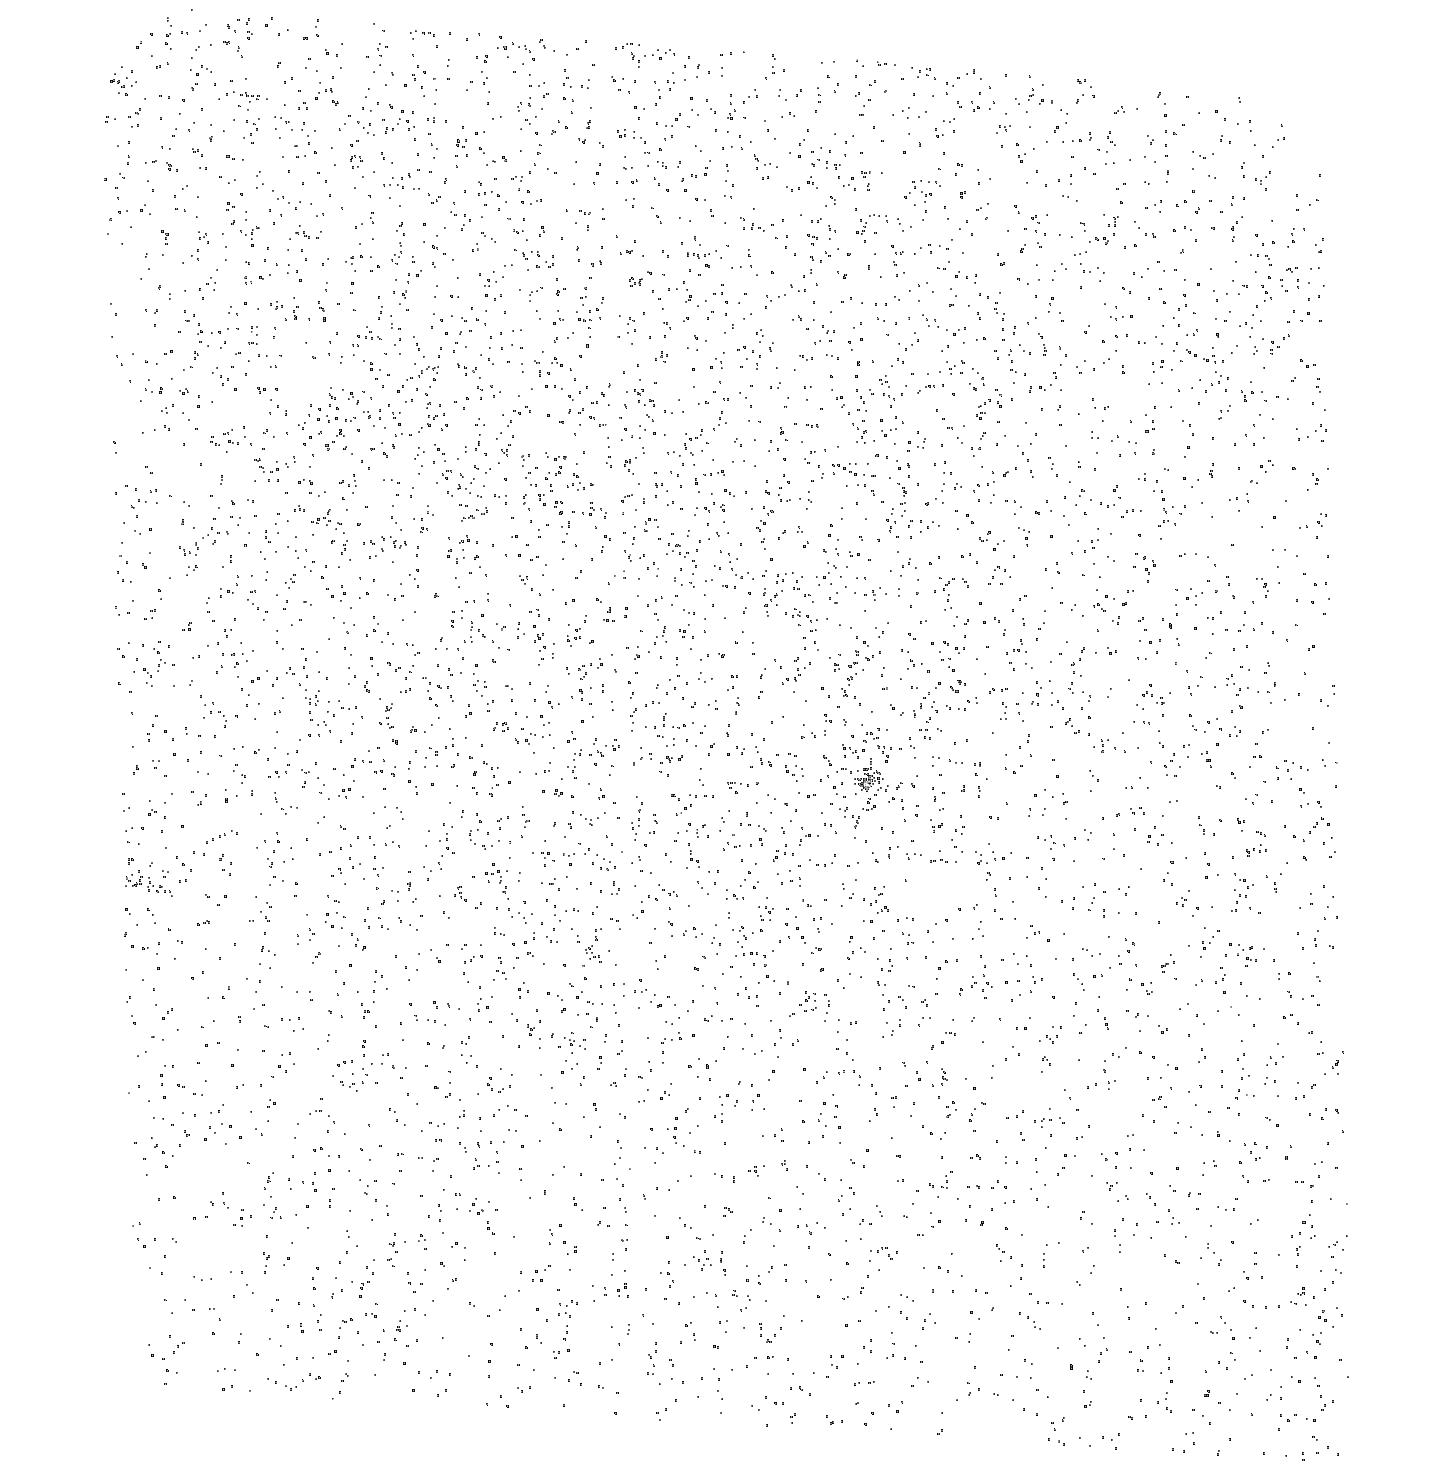
Target: SDSS1227+1655
Instrument: ACS/SBC
Filter: F150LP
Exposure: 8 min
Observation ID: hst_11982_12_acs_sbc_f150lp_jbag12

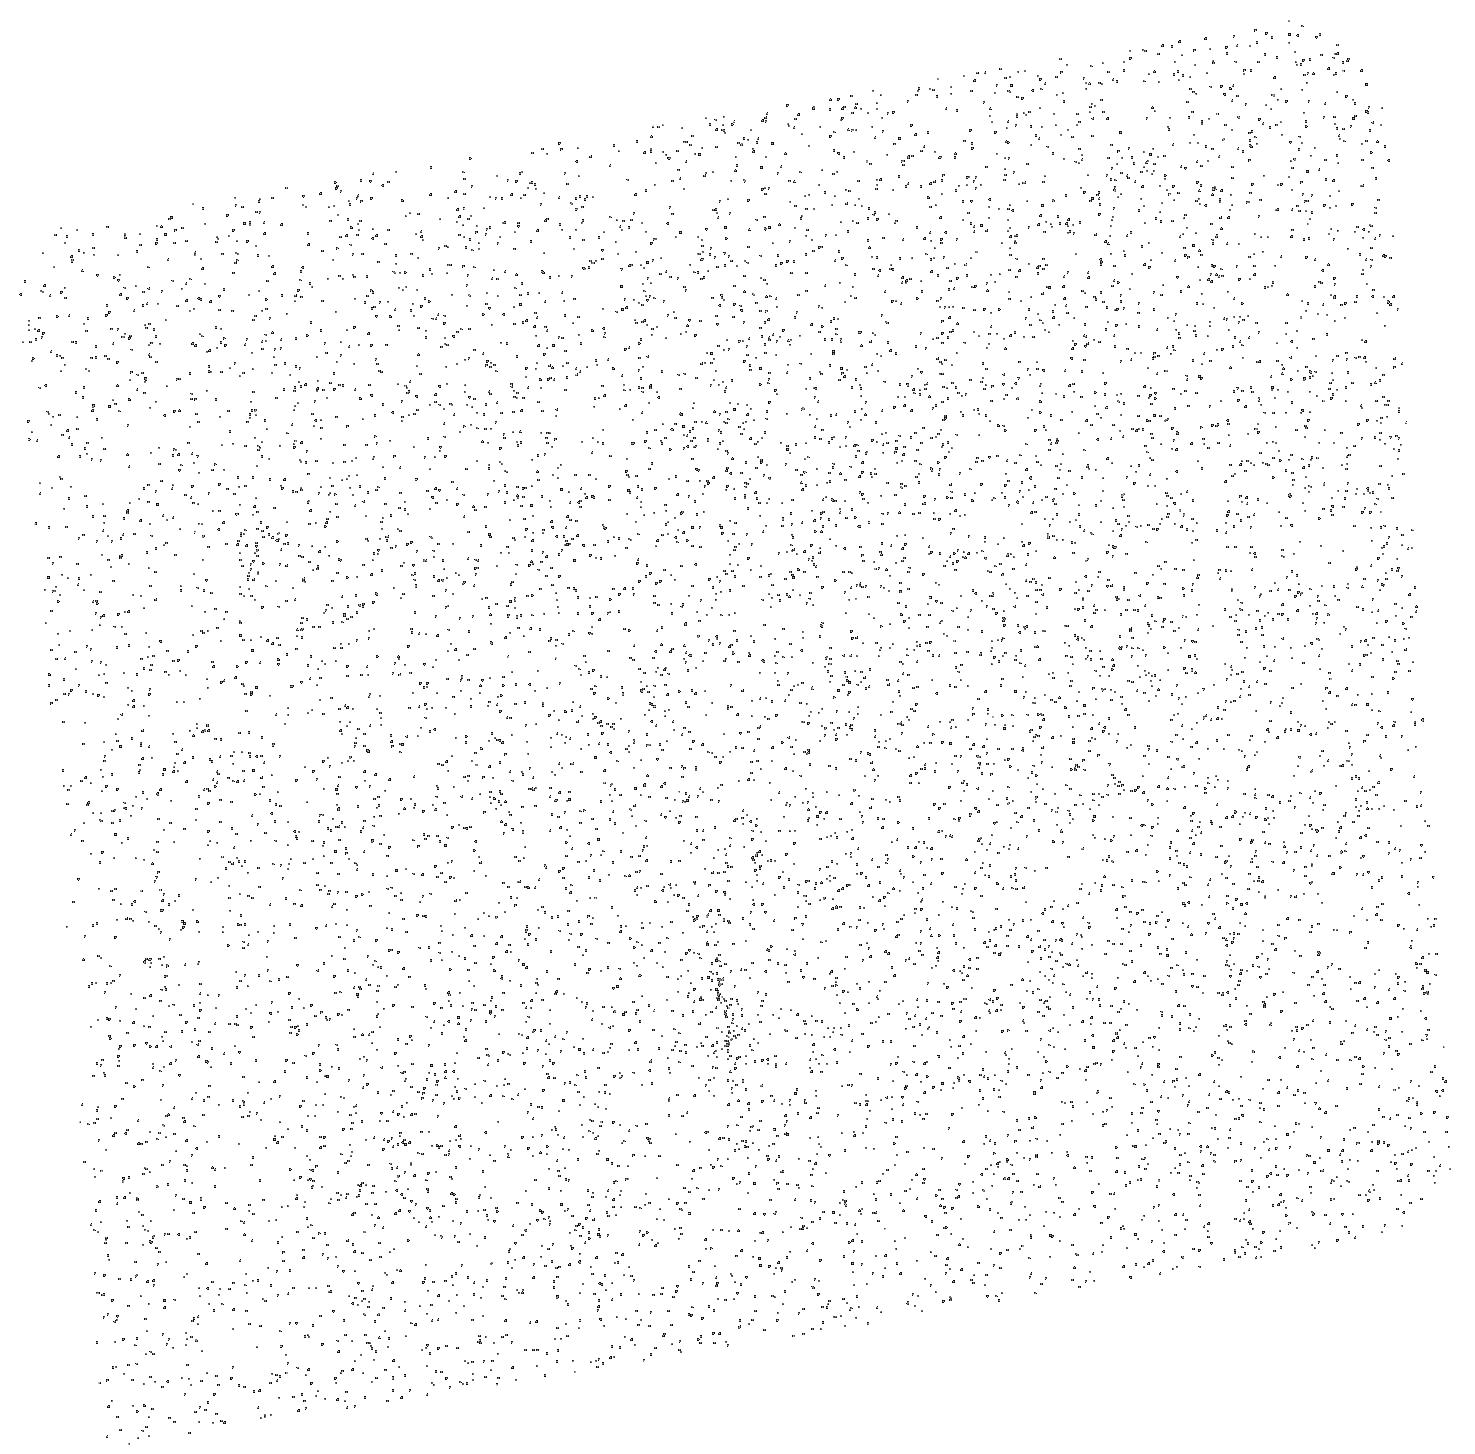
Target: SDSS1246+6440
Instrument: ACS/SBC
Filter: F150LP
Exposure: 8 min
Observation ID: hst_11982_14_acs_sbc_f150lp_jbag14

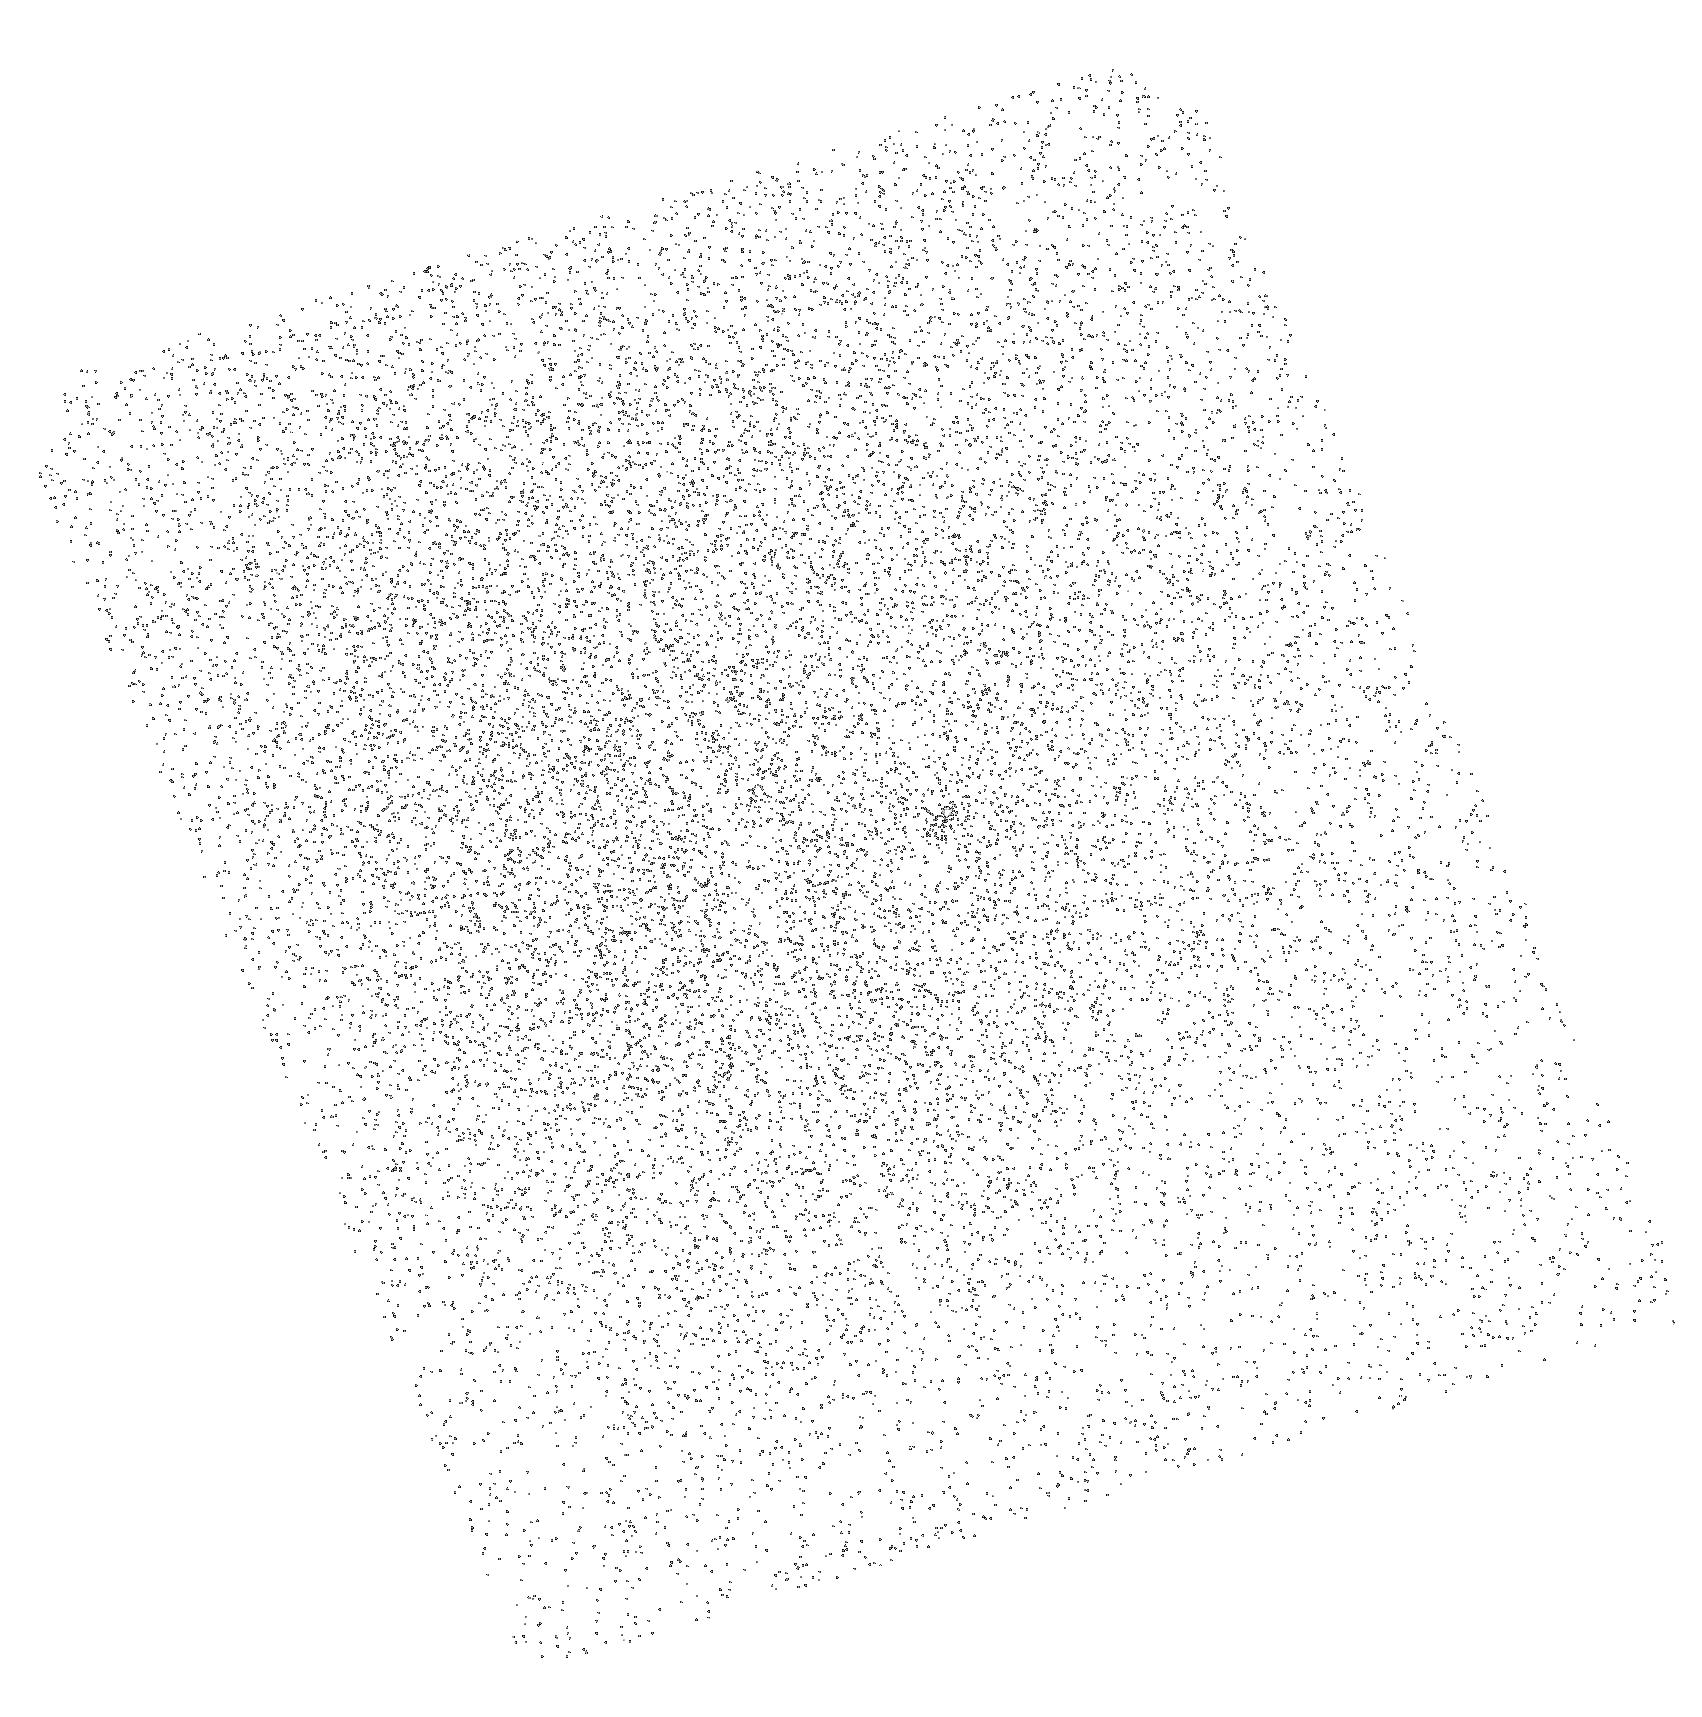
Target: SDSS1555+3849
Instrument: ACS/SBC
Filter: F150LP
Exposure: 8 min
Observation ID: hst_11982_37_acs_sbc_f150lp_jbag37

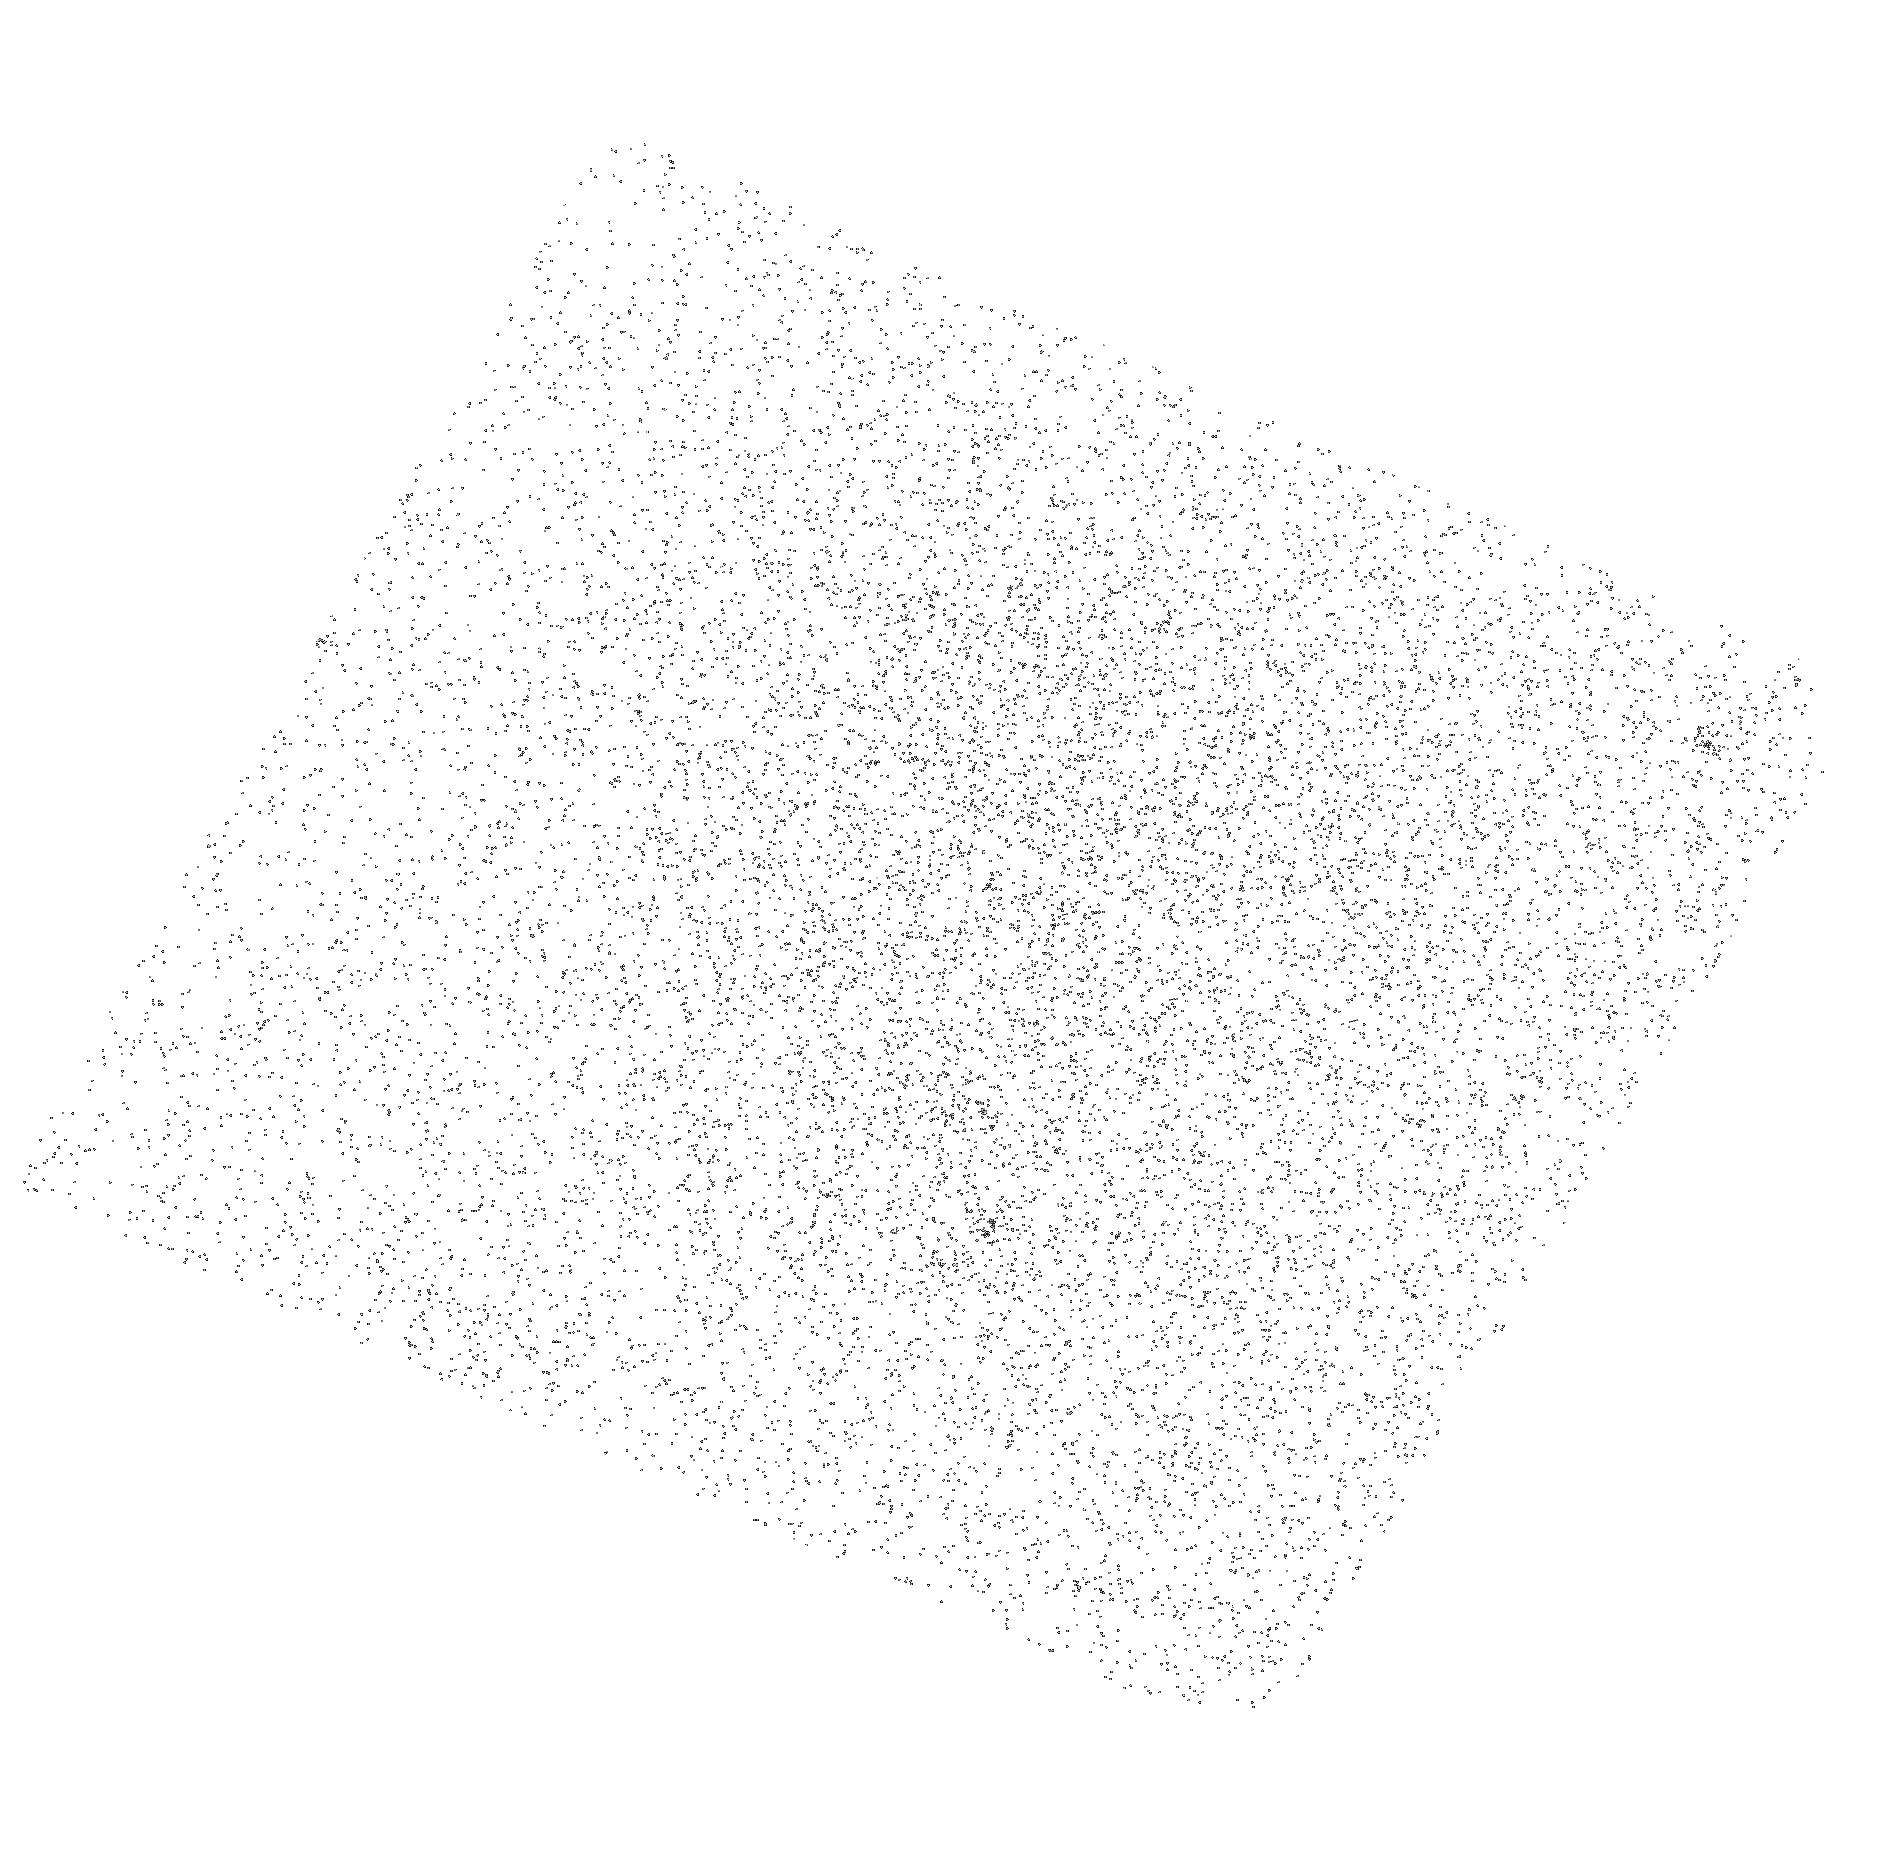
Target: Q1051+5728
Instrument: ACS/SBC
Filter: F150LP
Exposure: 8 min
Observation ID: hst_11982_04_acs_sbc_f150lp_jbag04

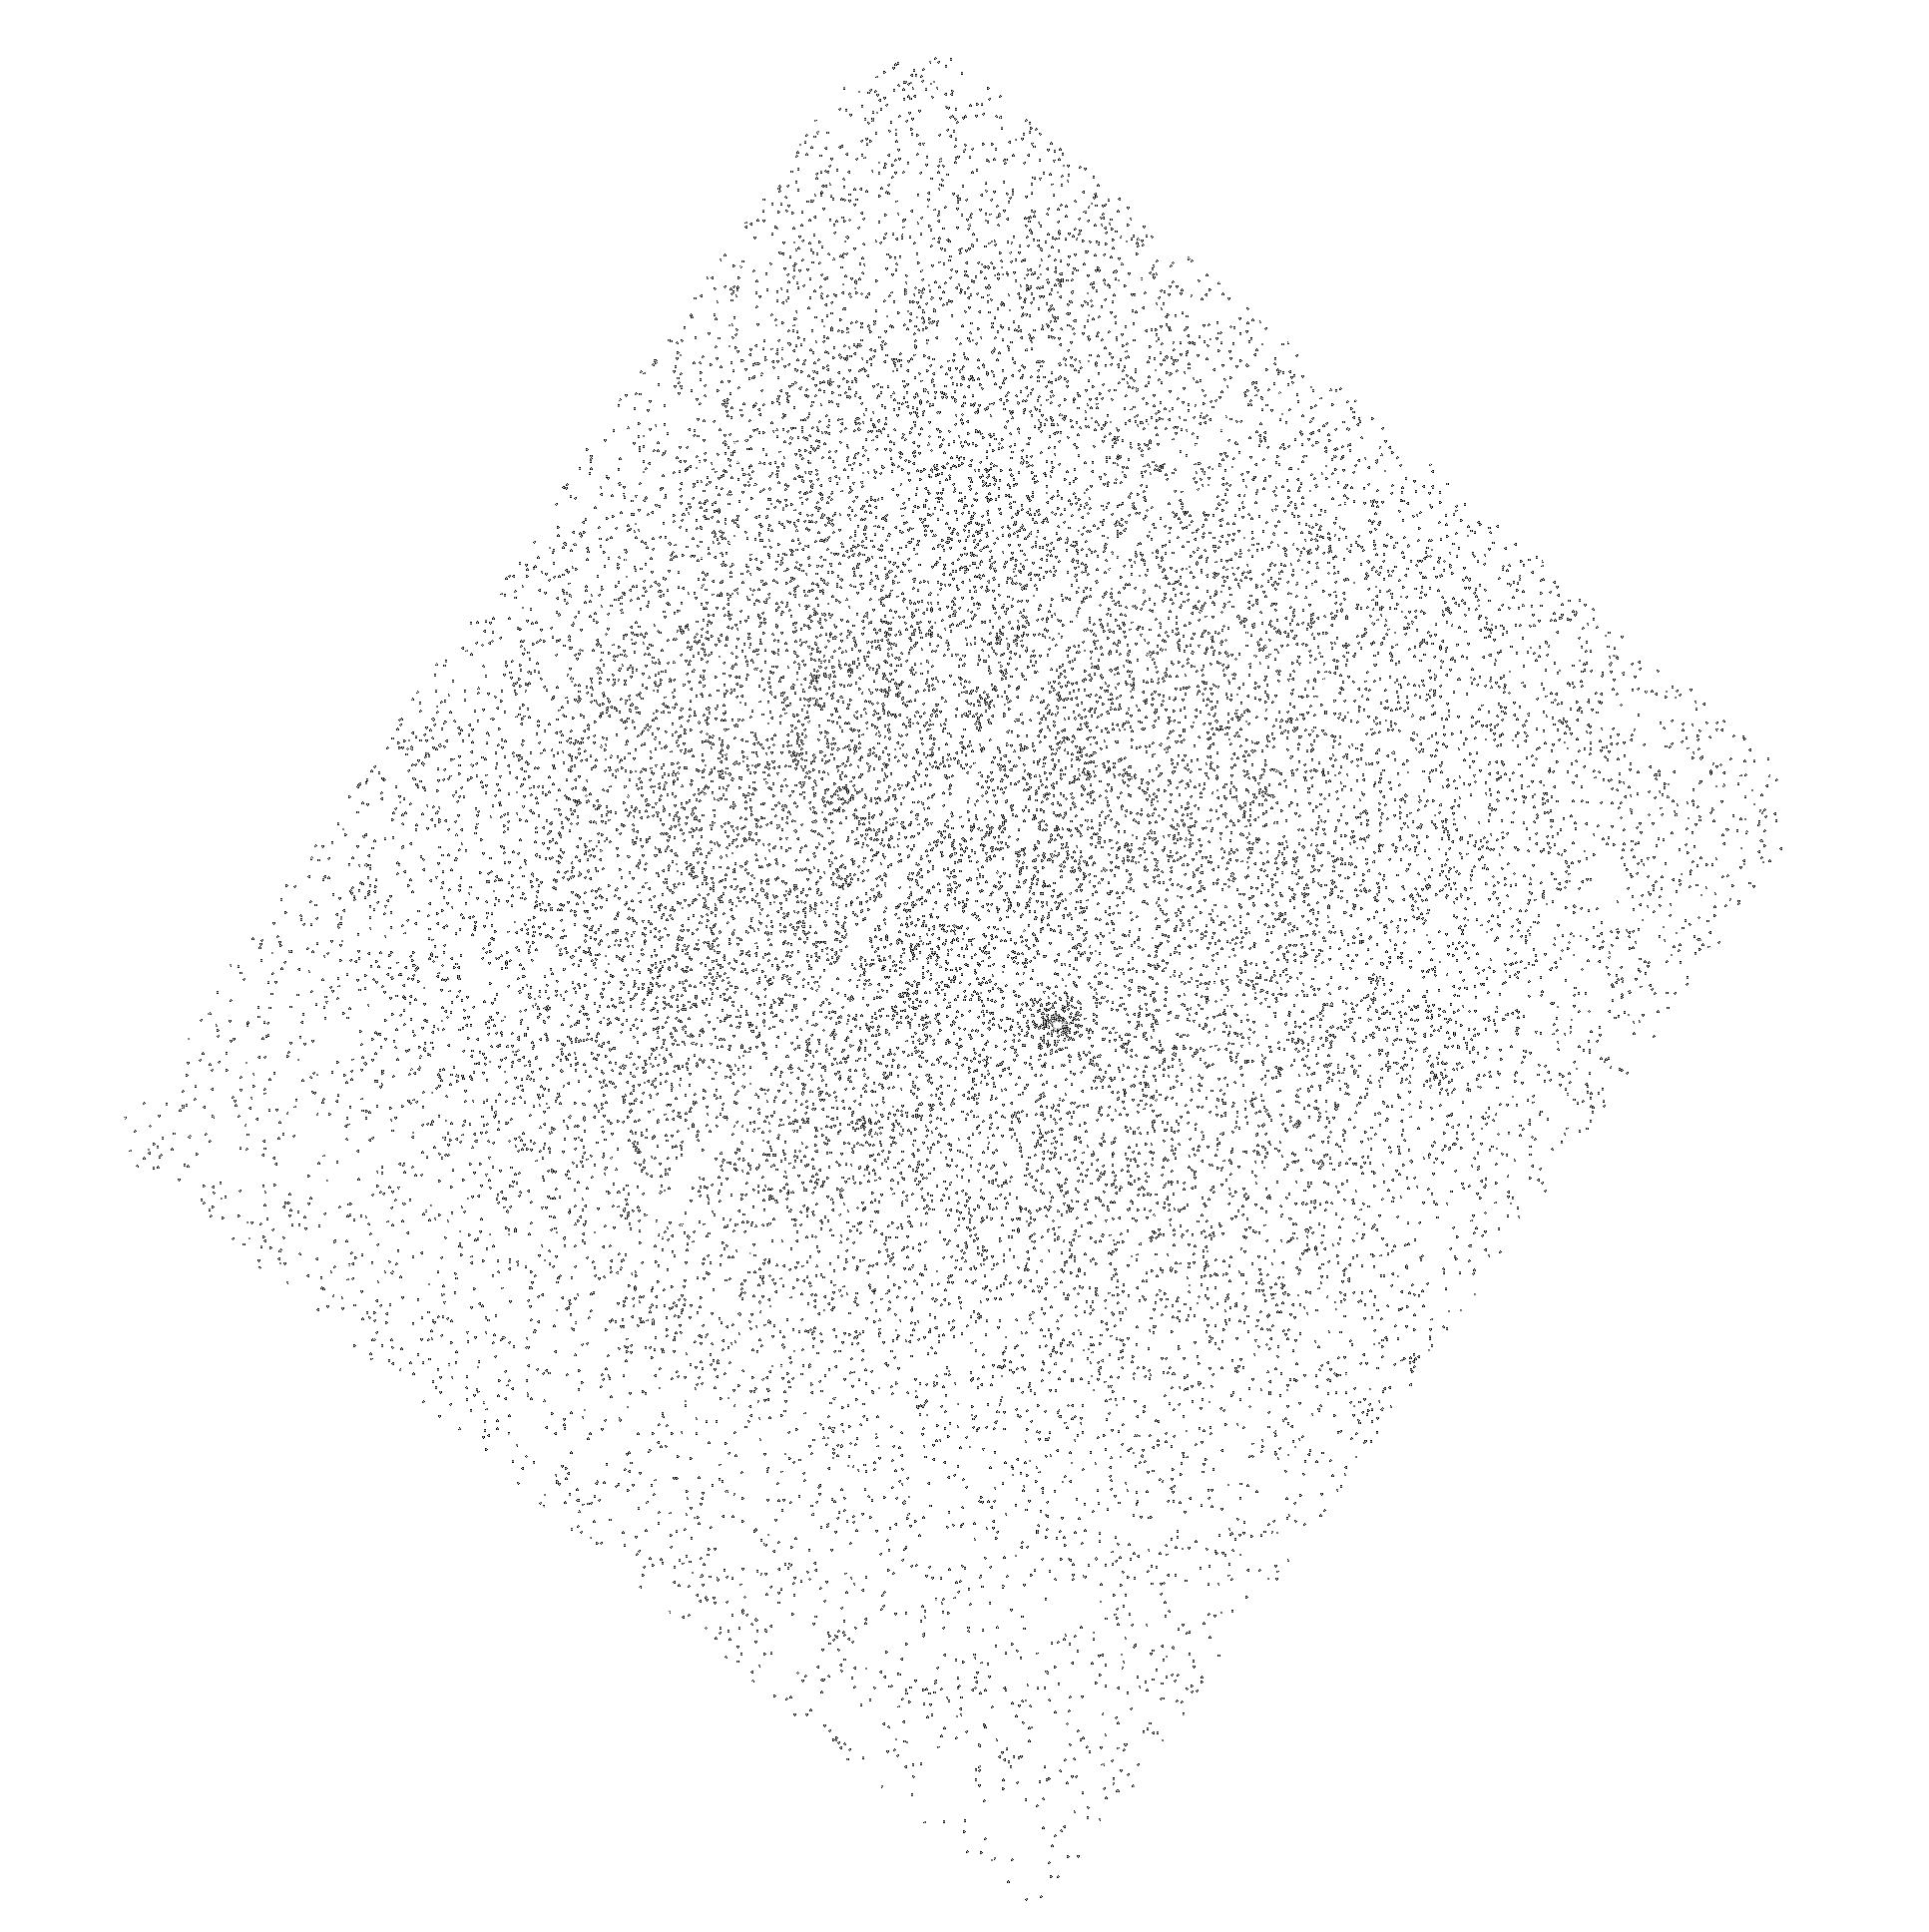
Target: SDSS1614+4859
Instrument: ACS/SBC
Filter: F150LP
Exposure: 8 min
Observation ID: hst_11982_38_acs_sbc_f150lp_jbag38

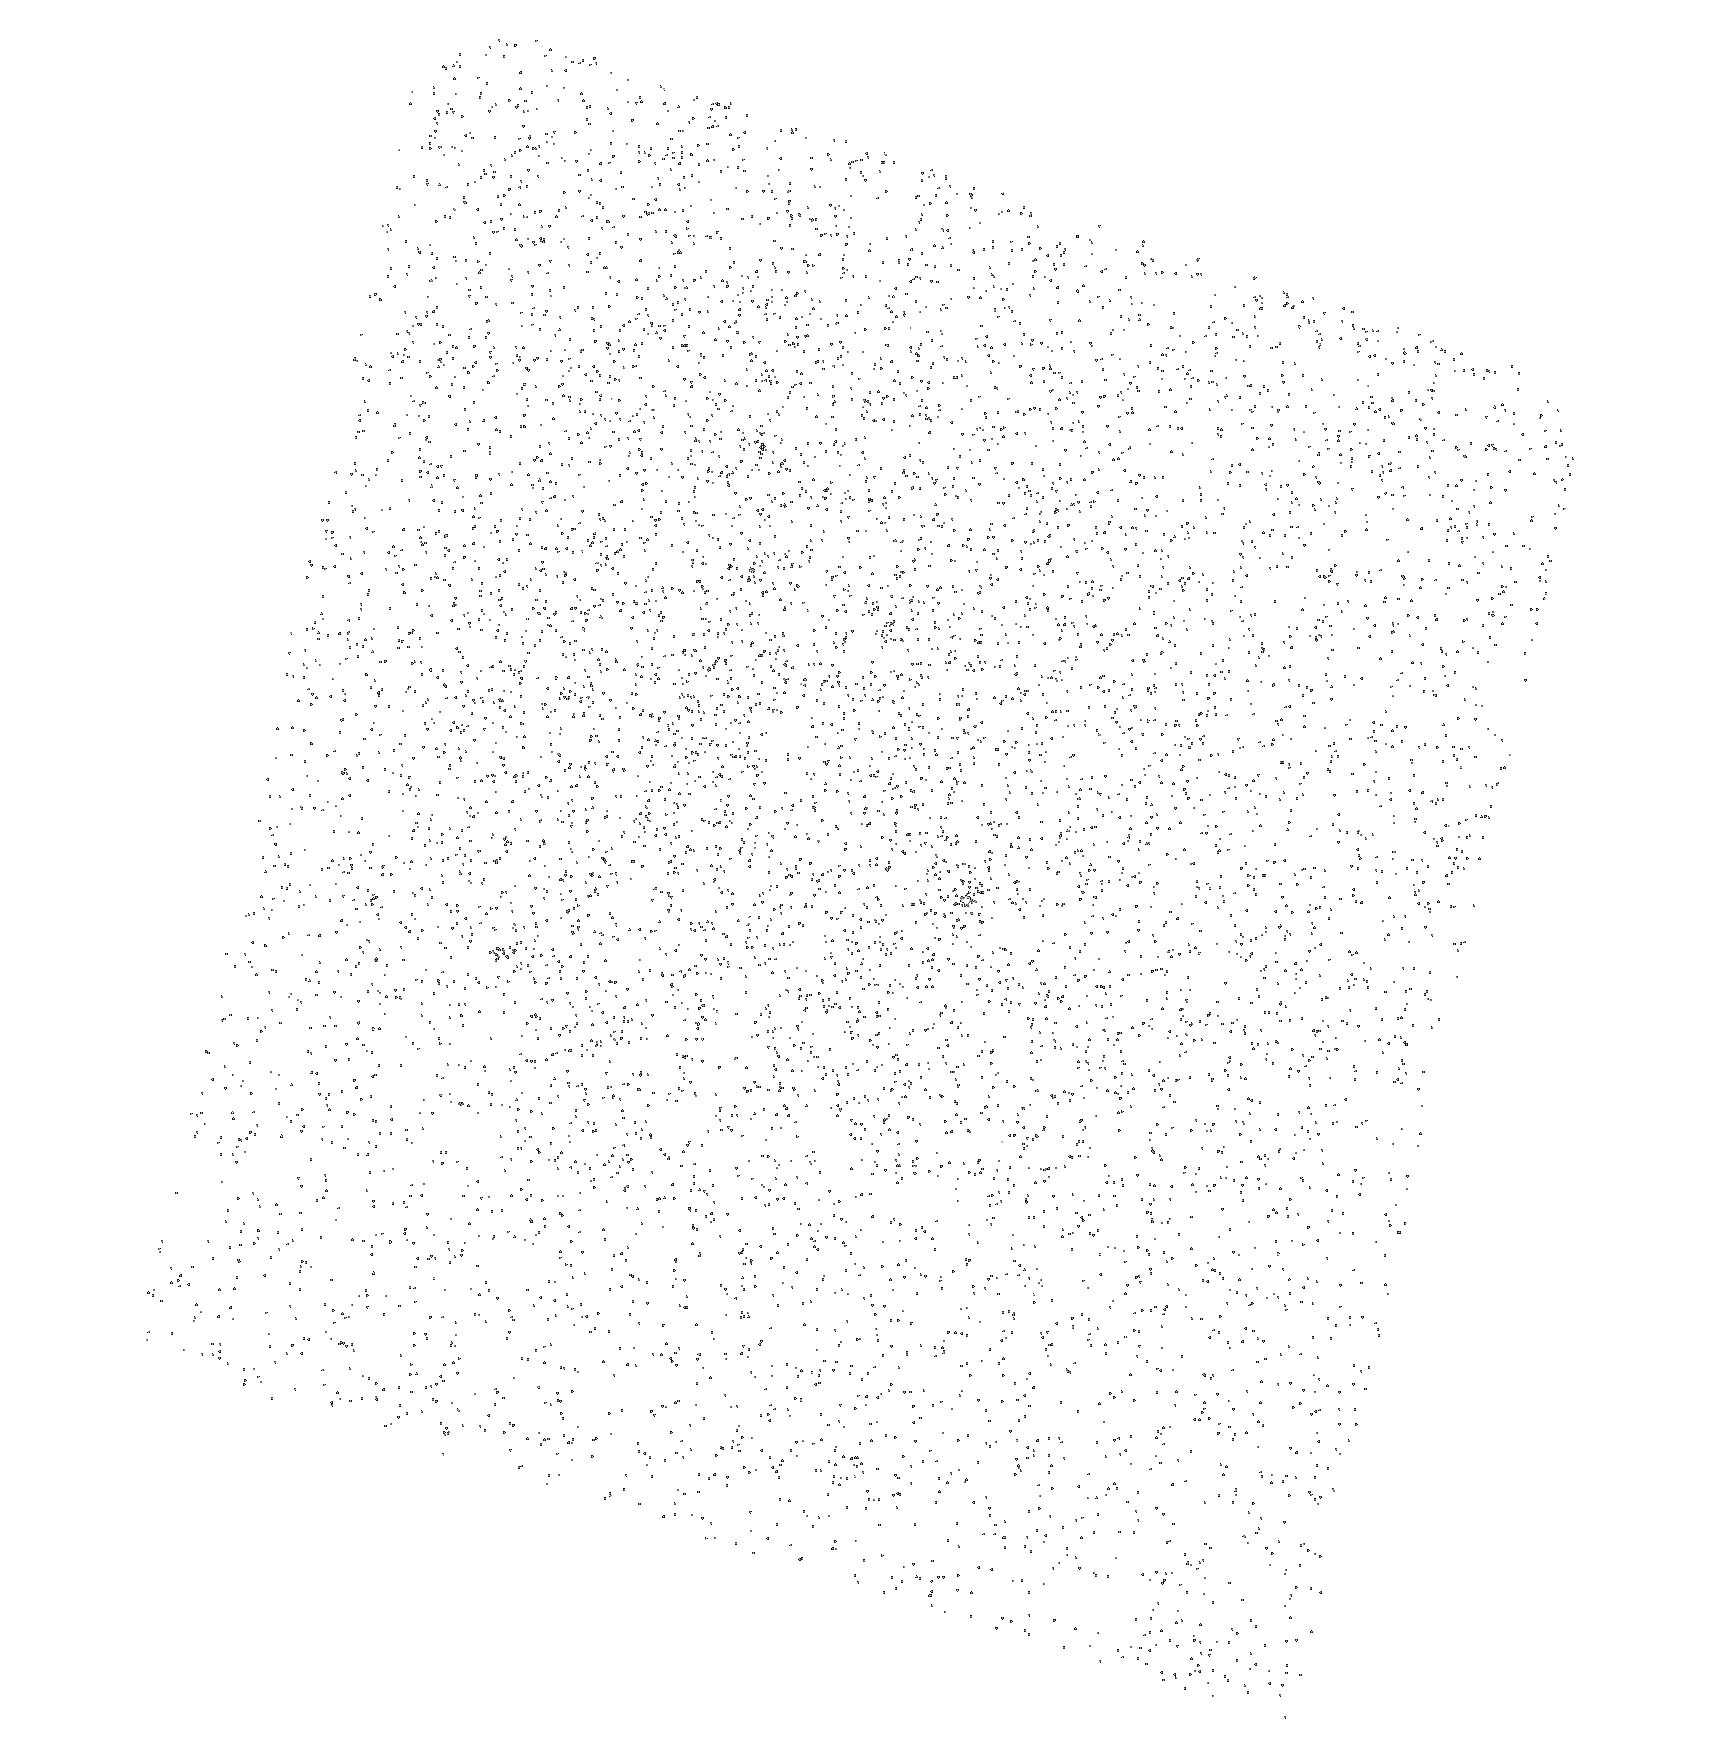
Target: SDSS1444+1055
Instrument: ACS/SBC
Filter: F150LP
Exposure: 8 min
Observation ID: hst_11982_29_acs_sbc_f150lp_jbag29

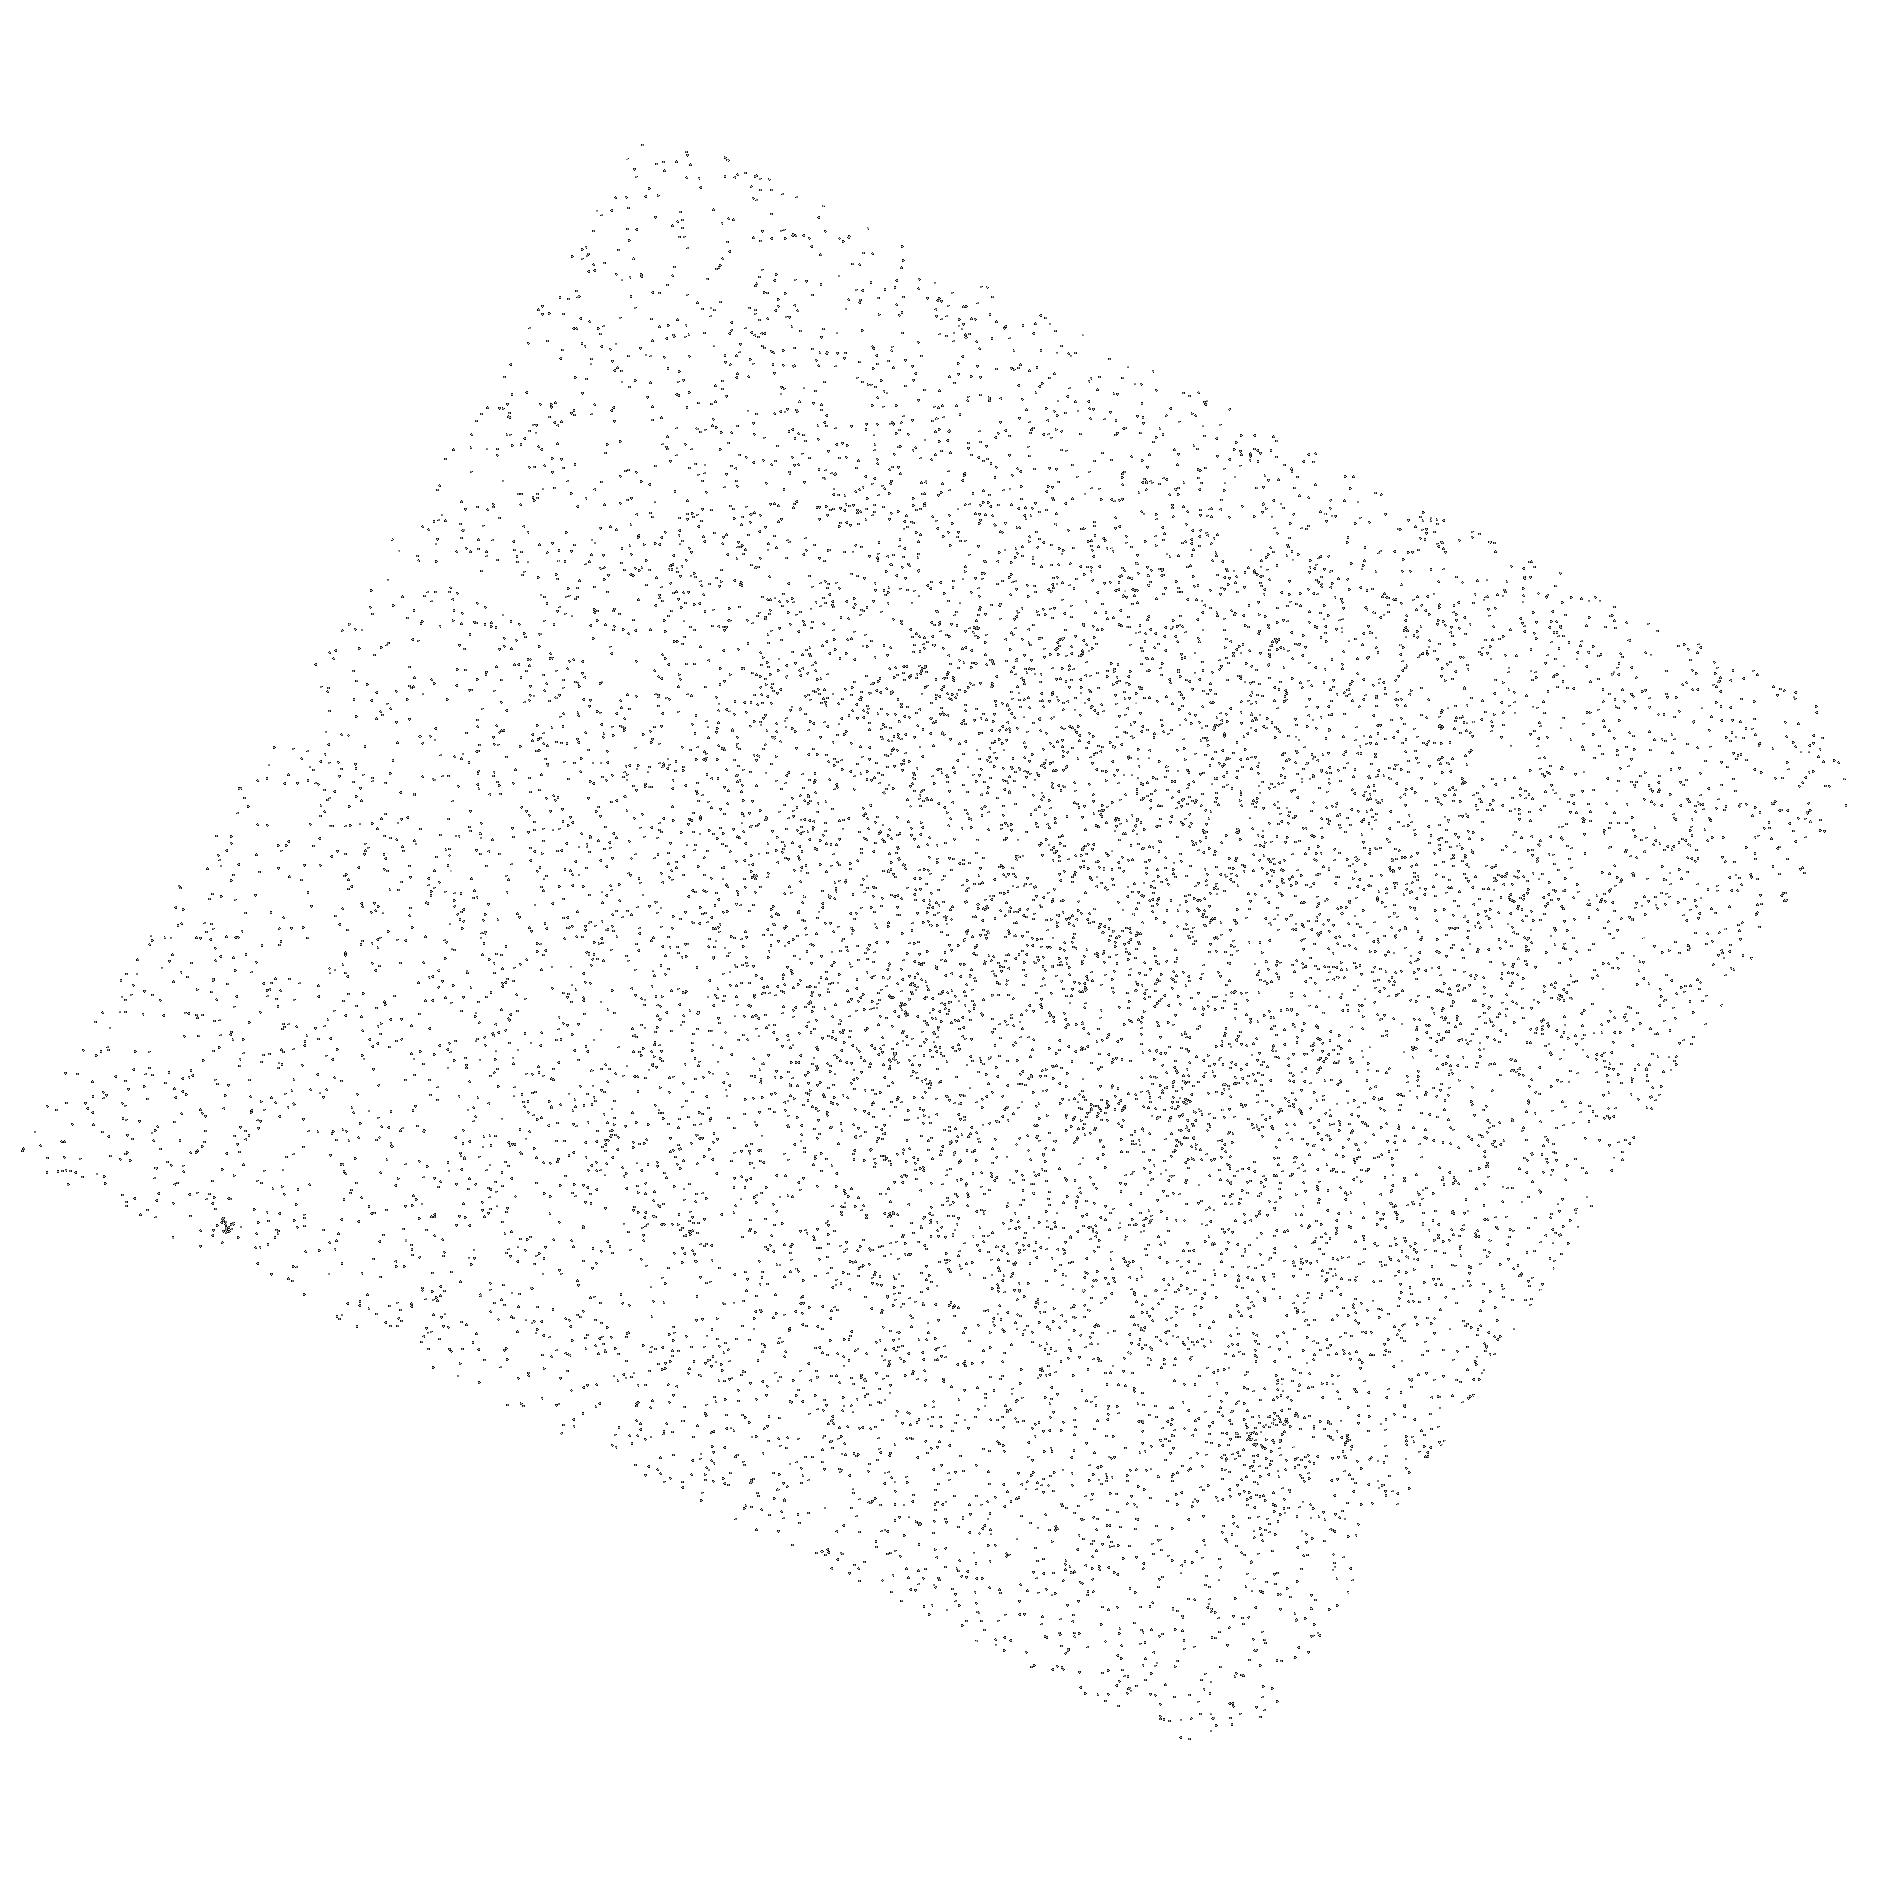
Target: SDSS1047+3250
Instrument: ACS/SBC
Filter: F150LP
Exposure: 8 min
Observation ID: hst_11982_03_acs_sbc_f150lp_jbag03

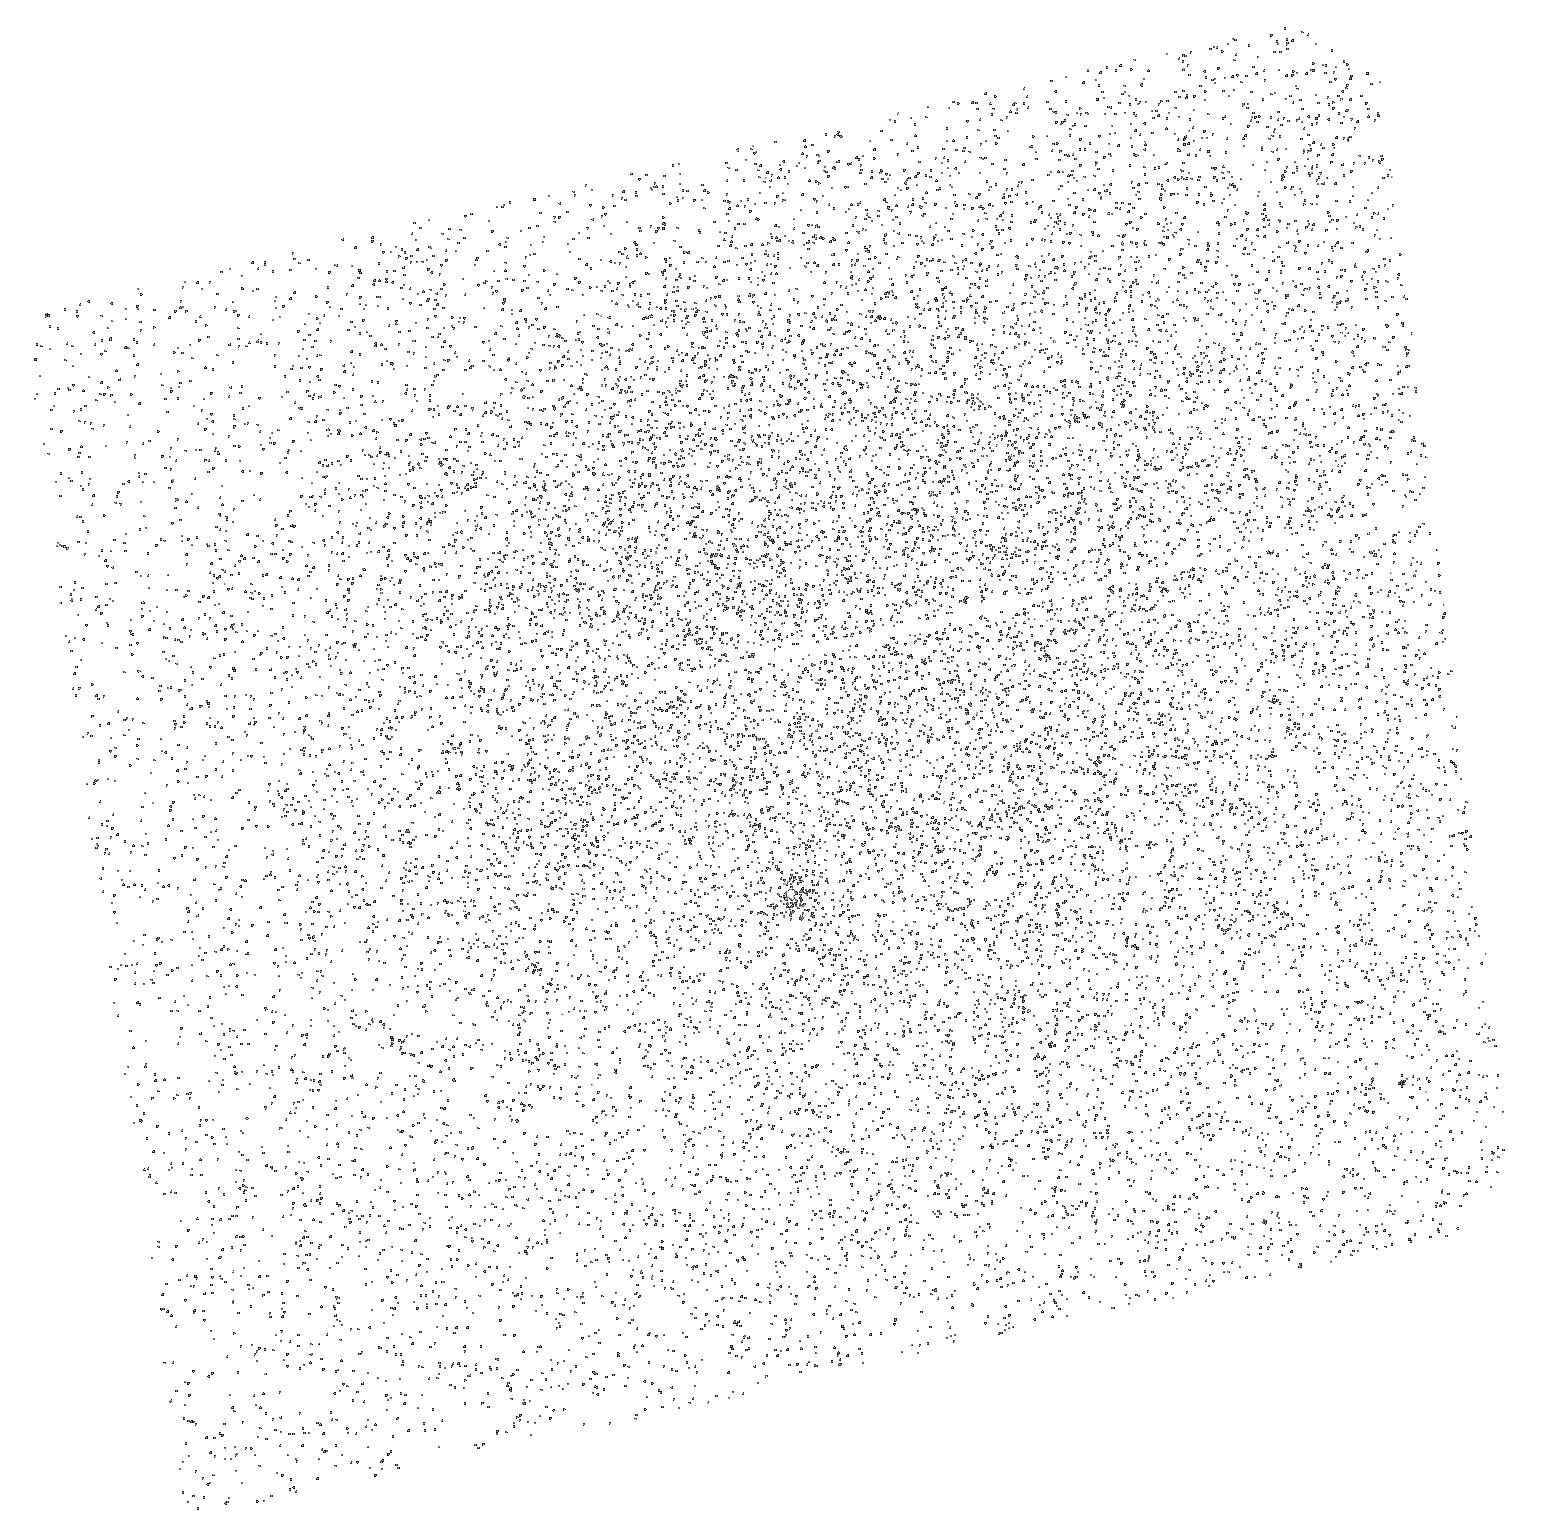
Target: SDSS1259+6212
Instrument: ACS/SBC
Filter: F150LP
Exposure: 8 min
Observation ID: hst_11982_16_acs_sbc_f150lp_jbag16

Spanning the Reionization History of IGM Helium: a Large and Efficient HST Spectral Survey of Far-UV-Bright Quasars (PI: Anderson, Scott F.)

The reionization of IGM helium is thought to have occurred at redshifts of z=3 to 4. Detailed studies of HeII Lyman-alpha absorption toward a handful of QSOs at 2.7<z<3.3 demonstrated the high potential of such IGM probes, but the small sample size and redshift range limit confidence in cosmological inferences. The requisite unobscured sightlines to high-z are extremely rare, but we've cross-correlated 10, 000 z>2.8 SDSS DR7 (and other) quasars with GALEX GR4 UV sources to obtain 550 new, high confidence, sightlines potentially useful for HST HeII studies; and in cycle 15-16 trials we demonstrated the efficacy of our SDSS/GALEX selection approach identifying 9 new HeII quasars at unprecedented 67% efficiency. We propose the first far-UV-bright HeII quasar survey that is both large in scale and also efficient, via 2-orbit reconnaissance ACS/SBC prism spectra toward a highly select subset of 40 new SDSS/GALEX quasars at 3.1<z<5.1. These will provide a community resource list that includes 5 far-UV-bright (restframe) HeII sightlines in each of 8 redshift bins spanning 3.1<z<3.9 (and perhaps several objects at z>4), enabling superb post-SM4 follow-up spectra with COS or STIS. But simultaneously and independent of any SM4 uncertainties, we will hereby directly obtain 10-orbit UV spectral stacks from the 5 HeII quasars in each of the 8 redshift bins to trace the reionization history of IGM helium over at least 3.1<z<3.9. These spectral stacks will average over cosmic variance and individual object pathology. Our new high-yield HeII sightline sample and spectral stacks, covering a large redshift range, will allow confident conclusions about the spectrum and evolution of the ionizing background, the evolution of HeII opacity, the density of IGM baryons, and the epoch of helium reionization.